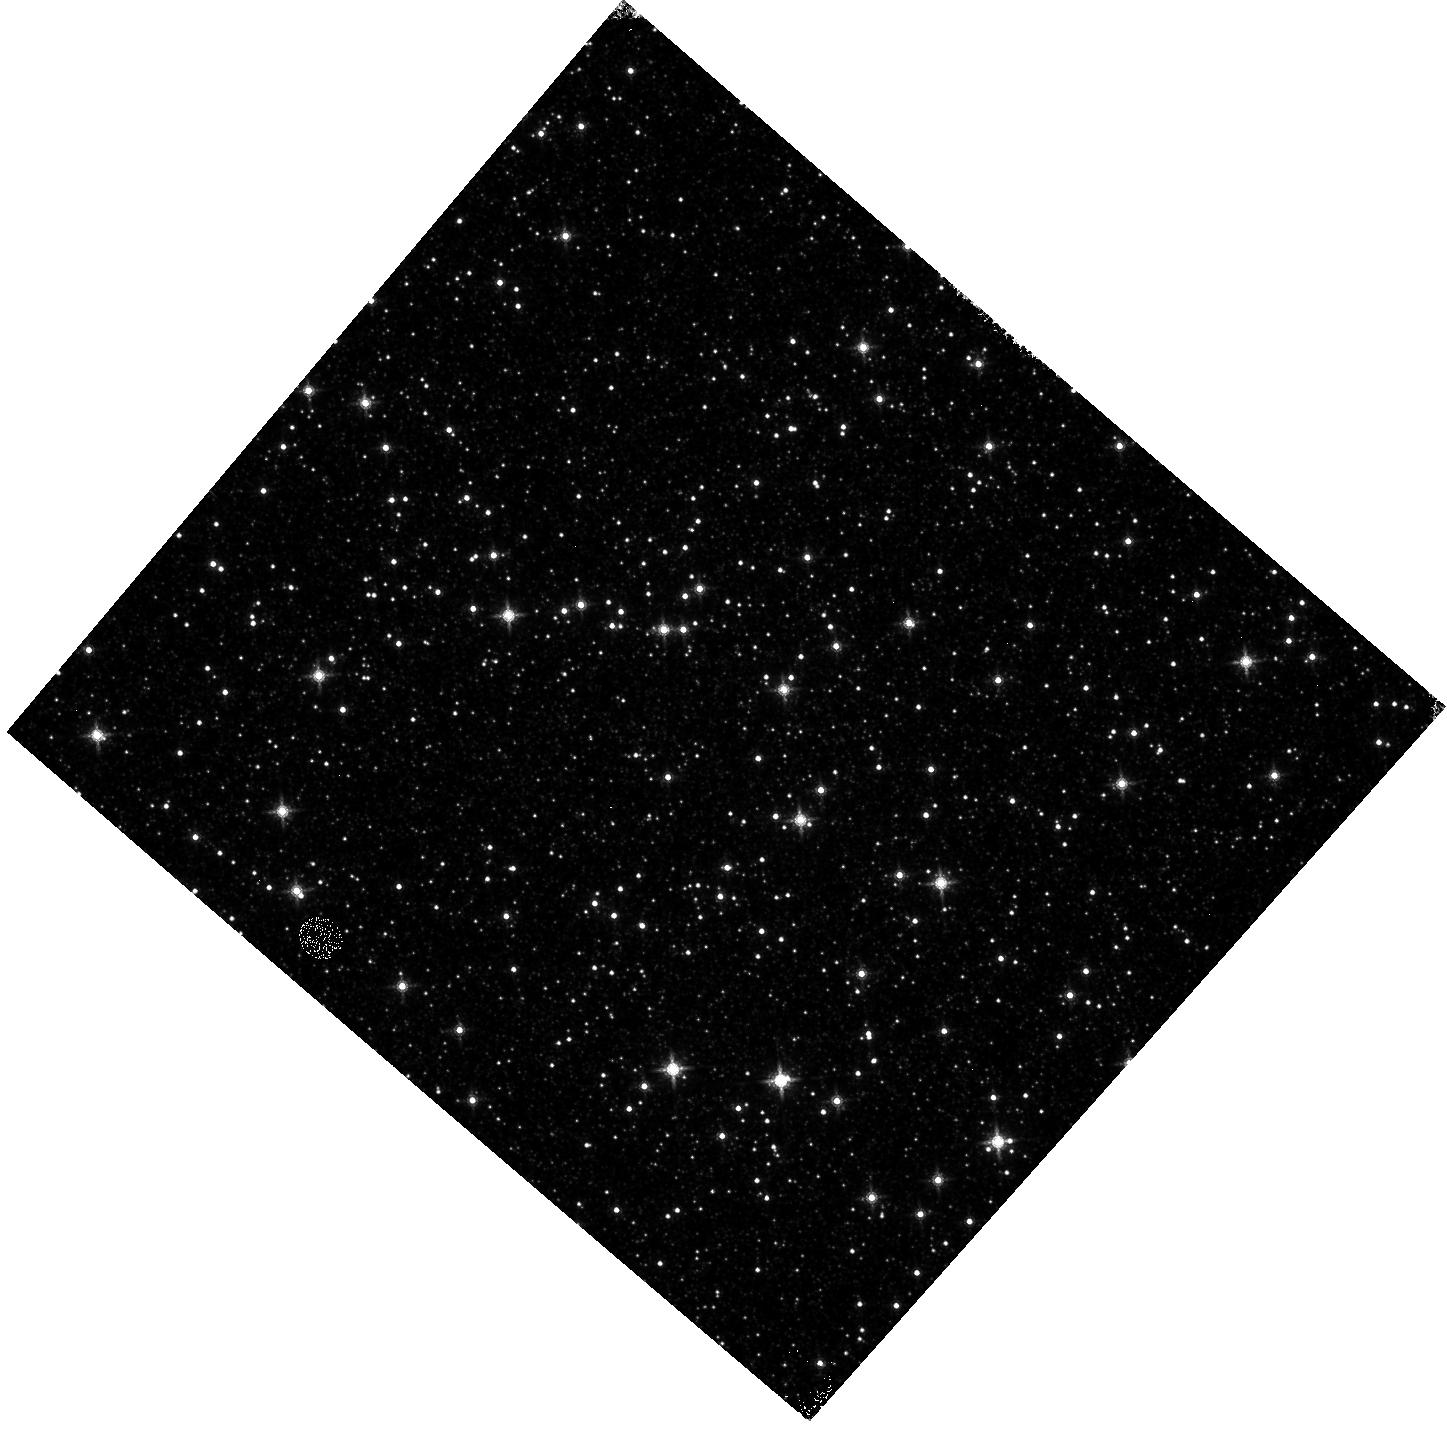
Target: OMEGACEN. Instrument: WFC3/IR. Filter: F160W. Exposure: 4 min. Observation ID: hst_17023_16_wfc3_ir_f160w_if0116

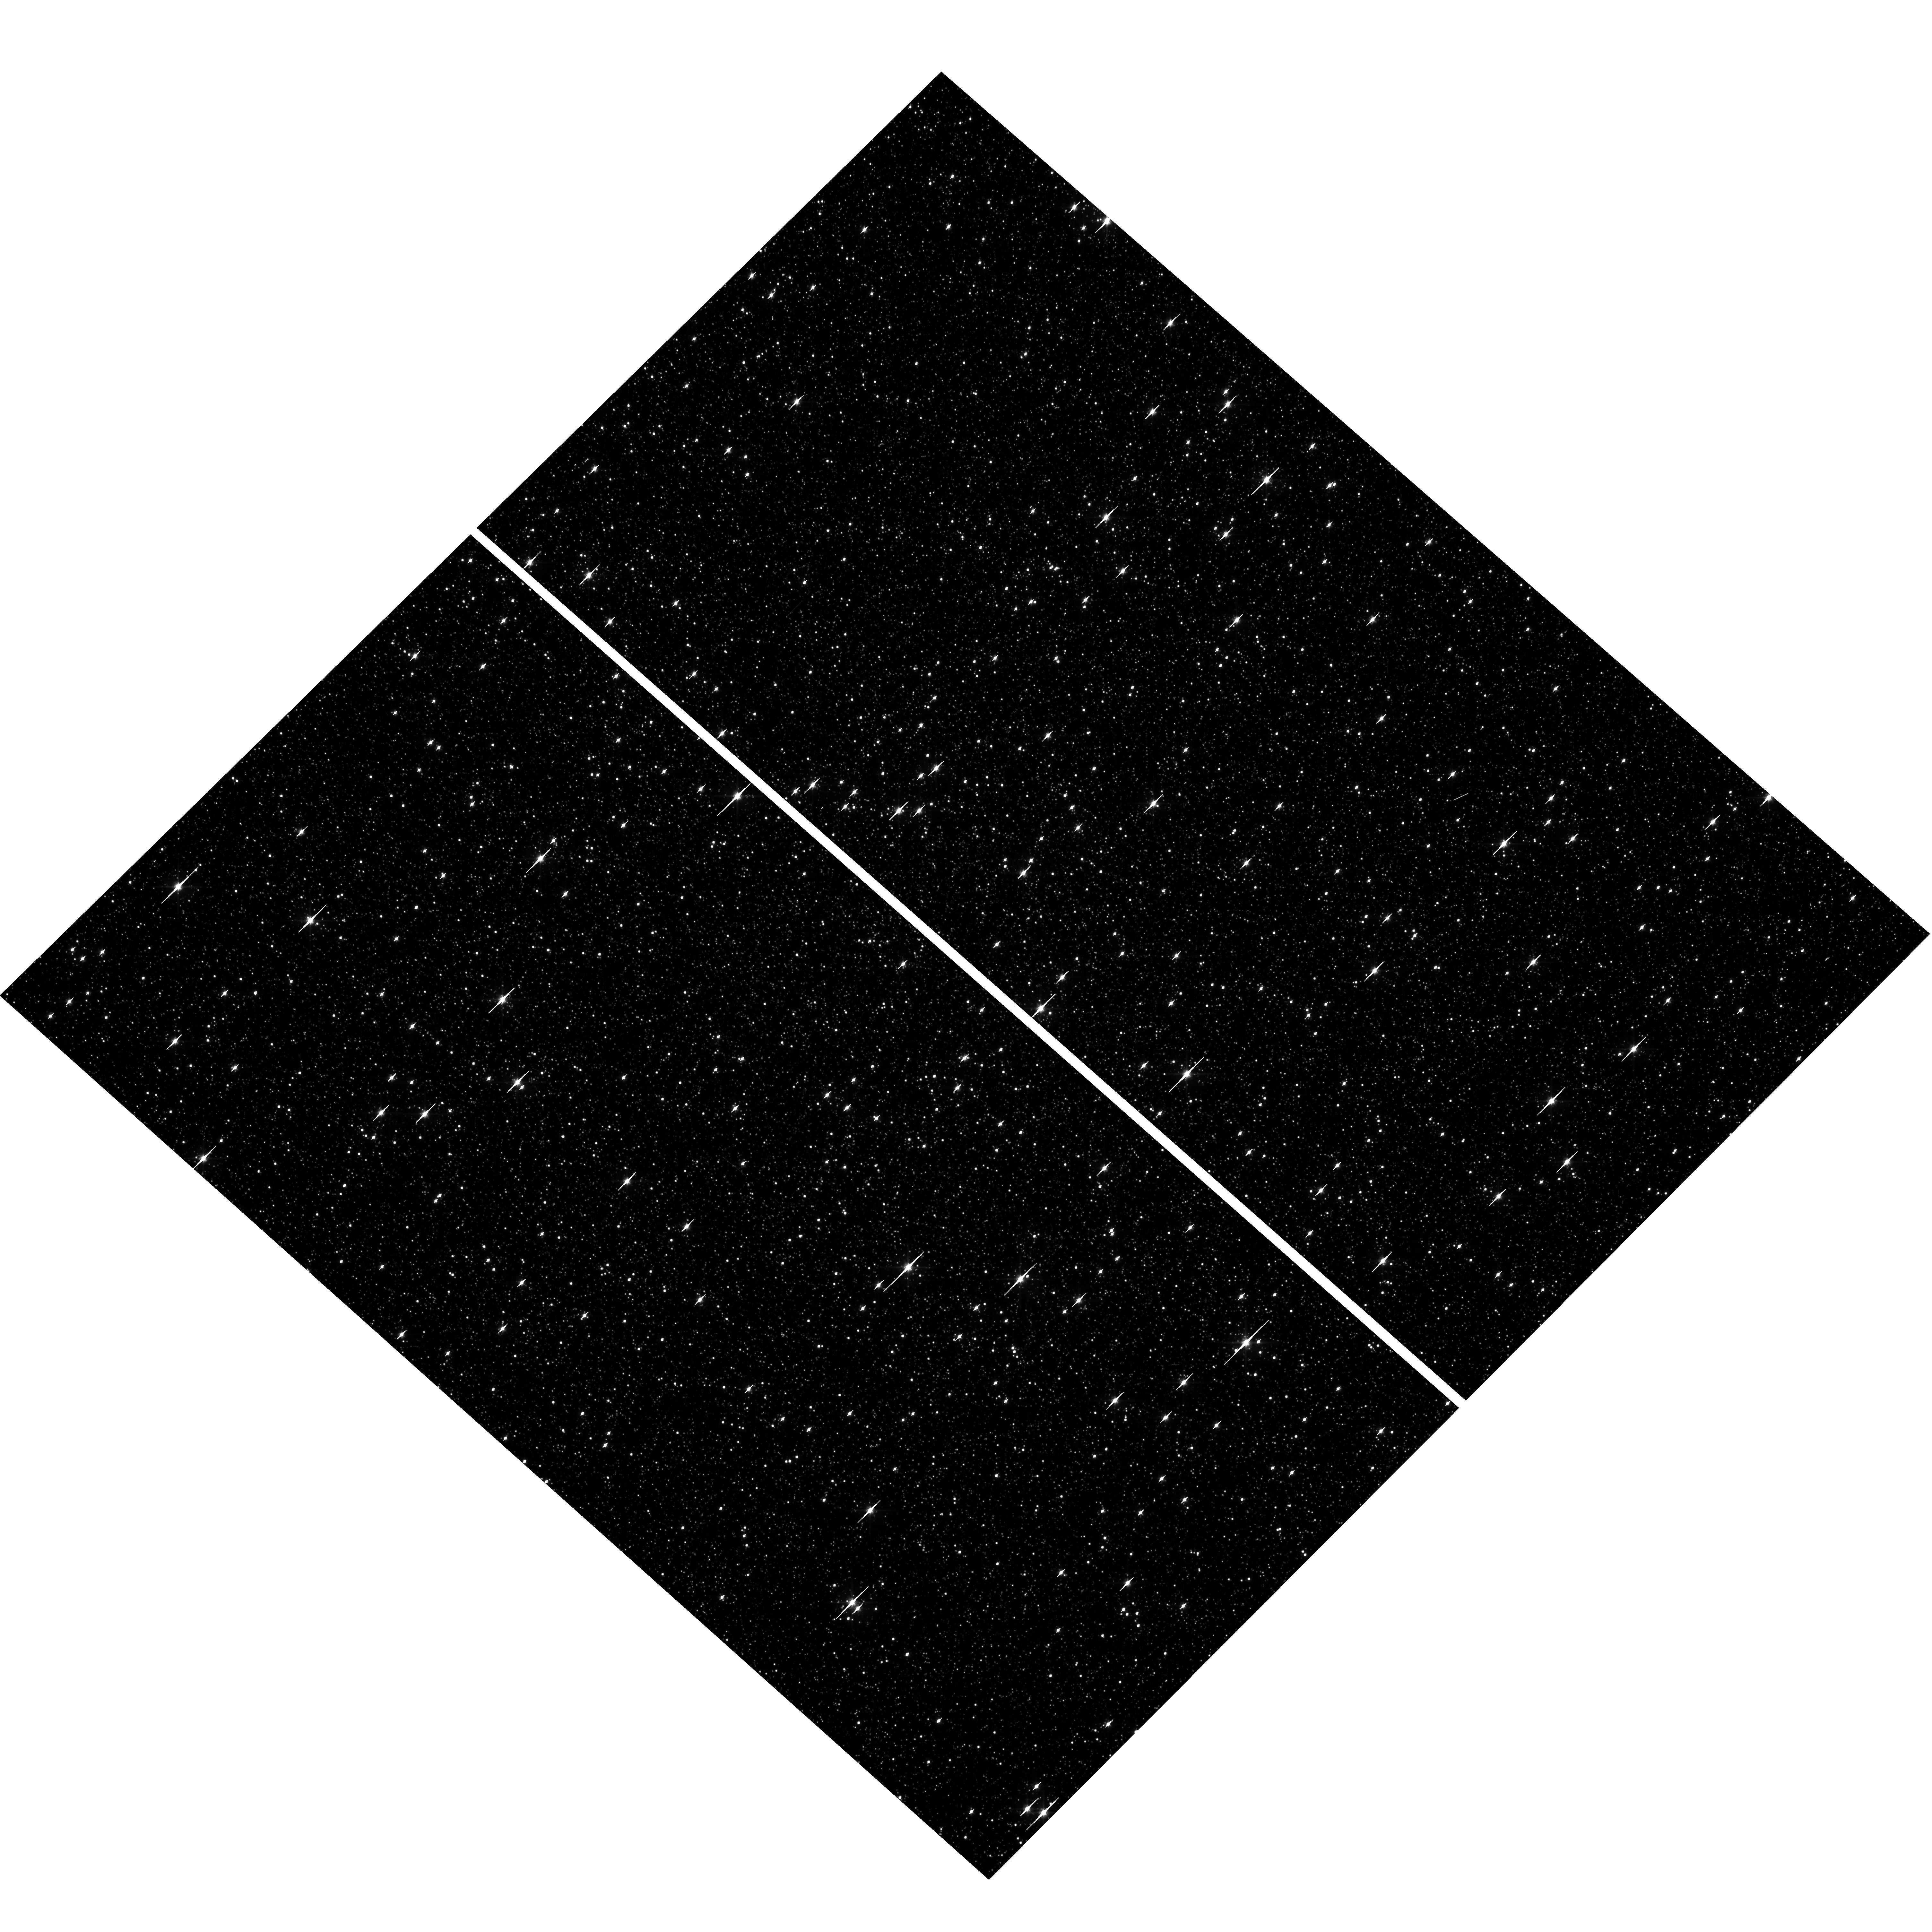
Target: OMEGACEN. Instrument: WFC3/UVIS. Filter: F606W. Exposure: 1 min. Observation ID: hst_17023_13_wfc3_uvis_f606w_if0113

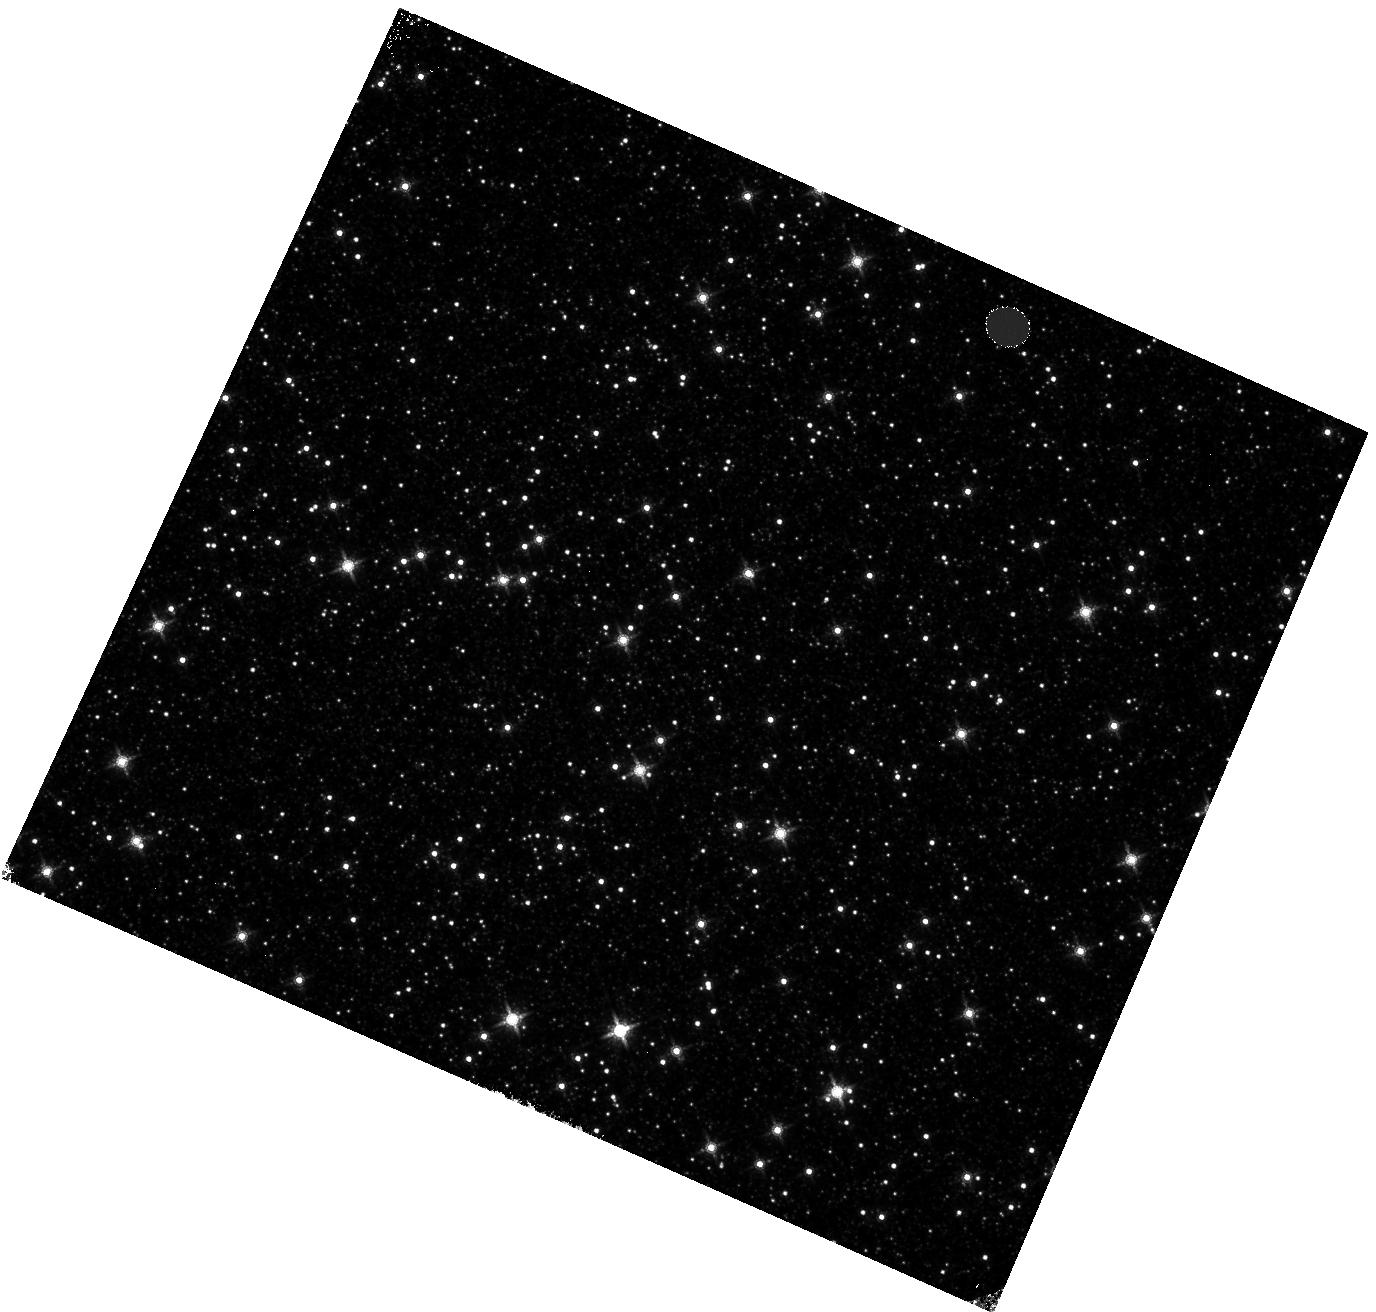
Target: OMEGACEN. Instrument: WFC3/IR. Filter: F160W. Exposure: 4 min. Observation ID: hst_17023_04_wfc3_ir_f160w_if0104

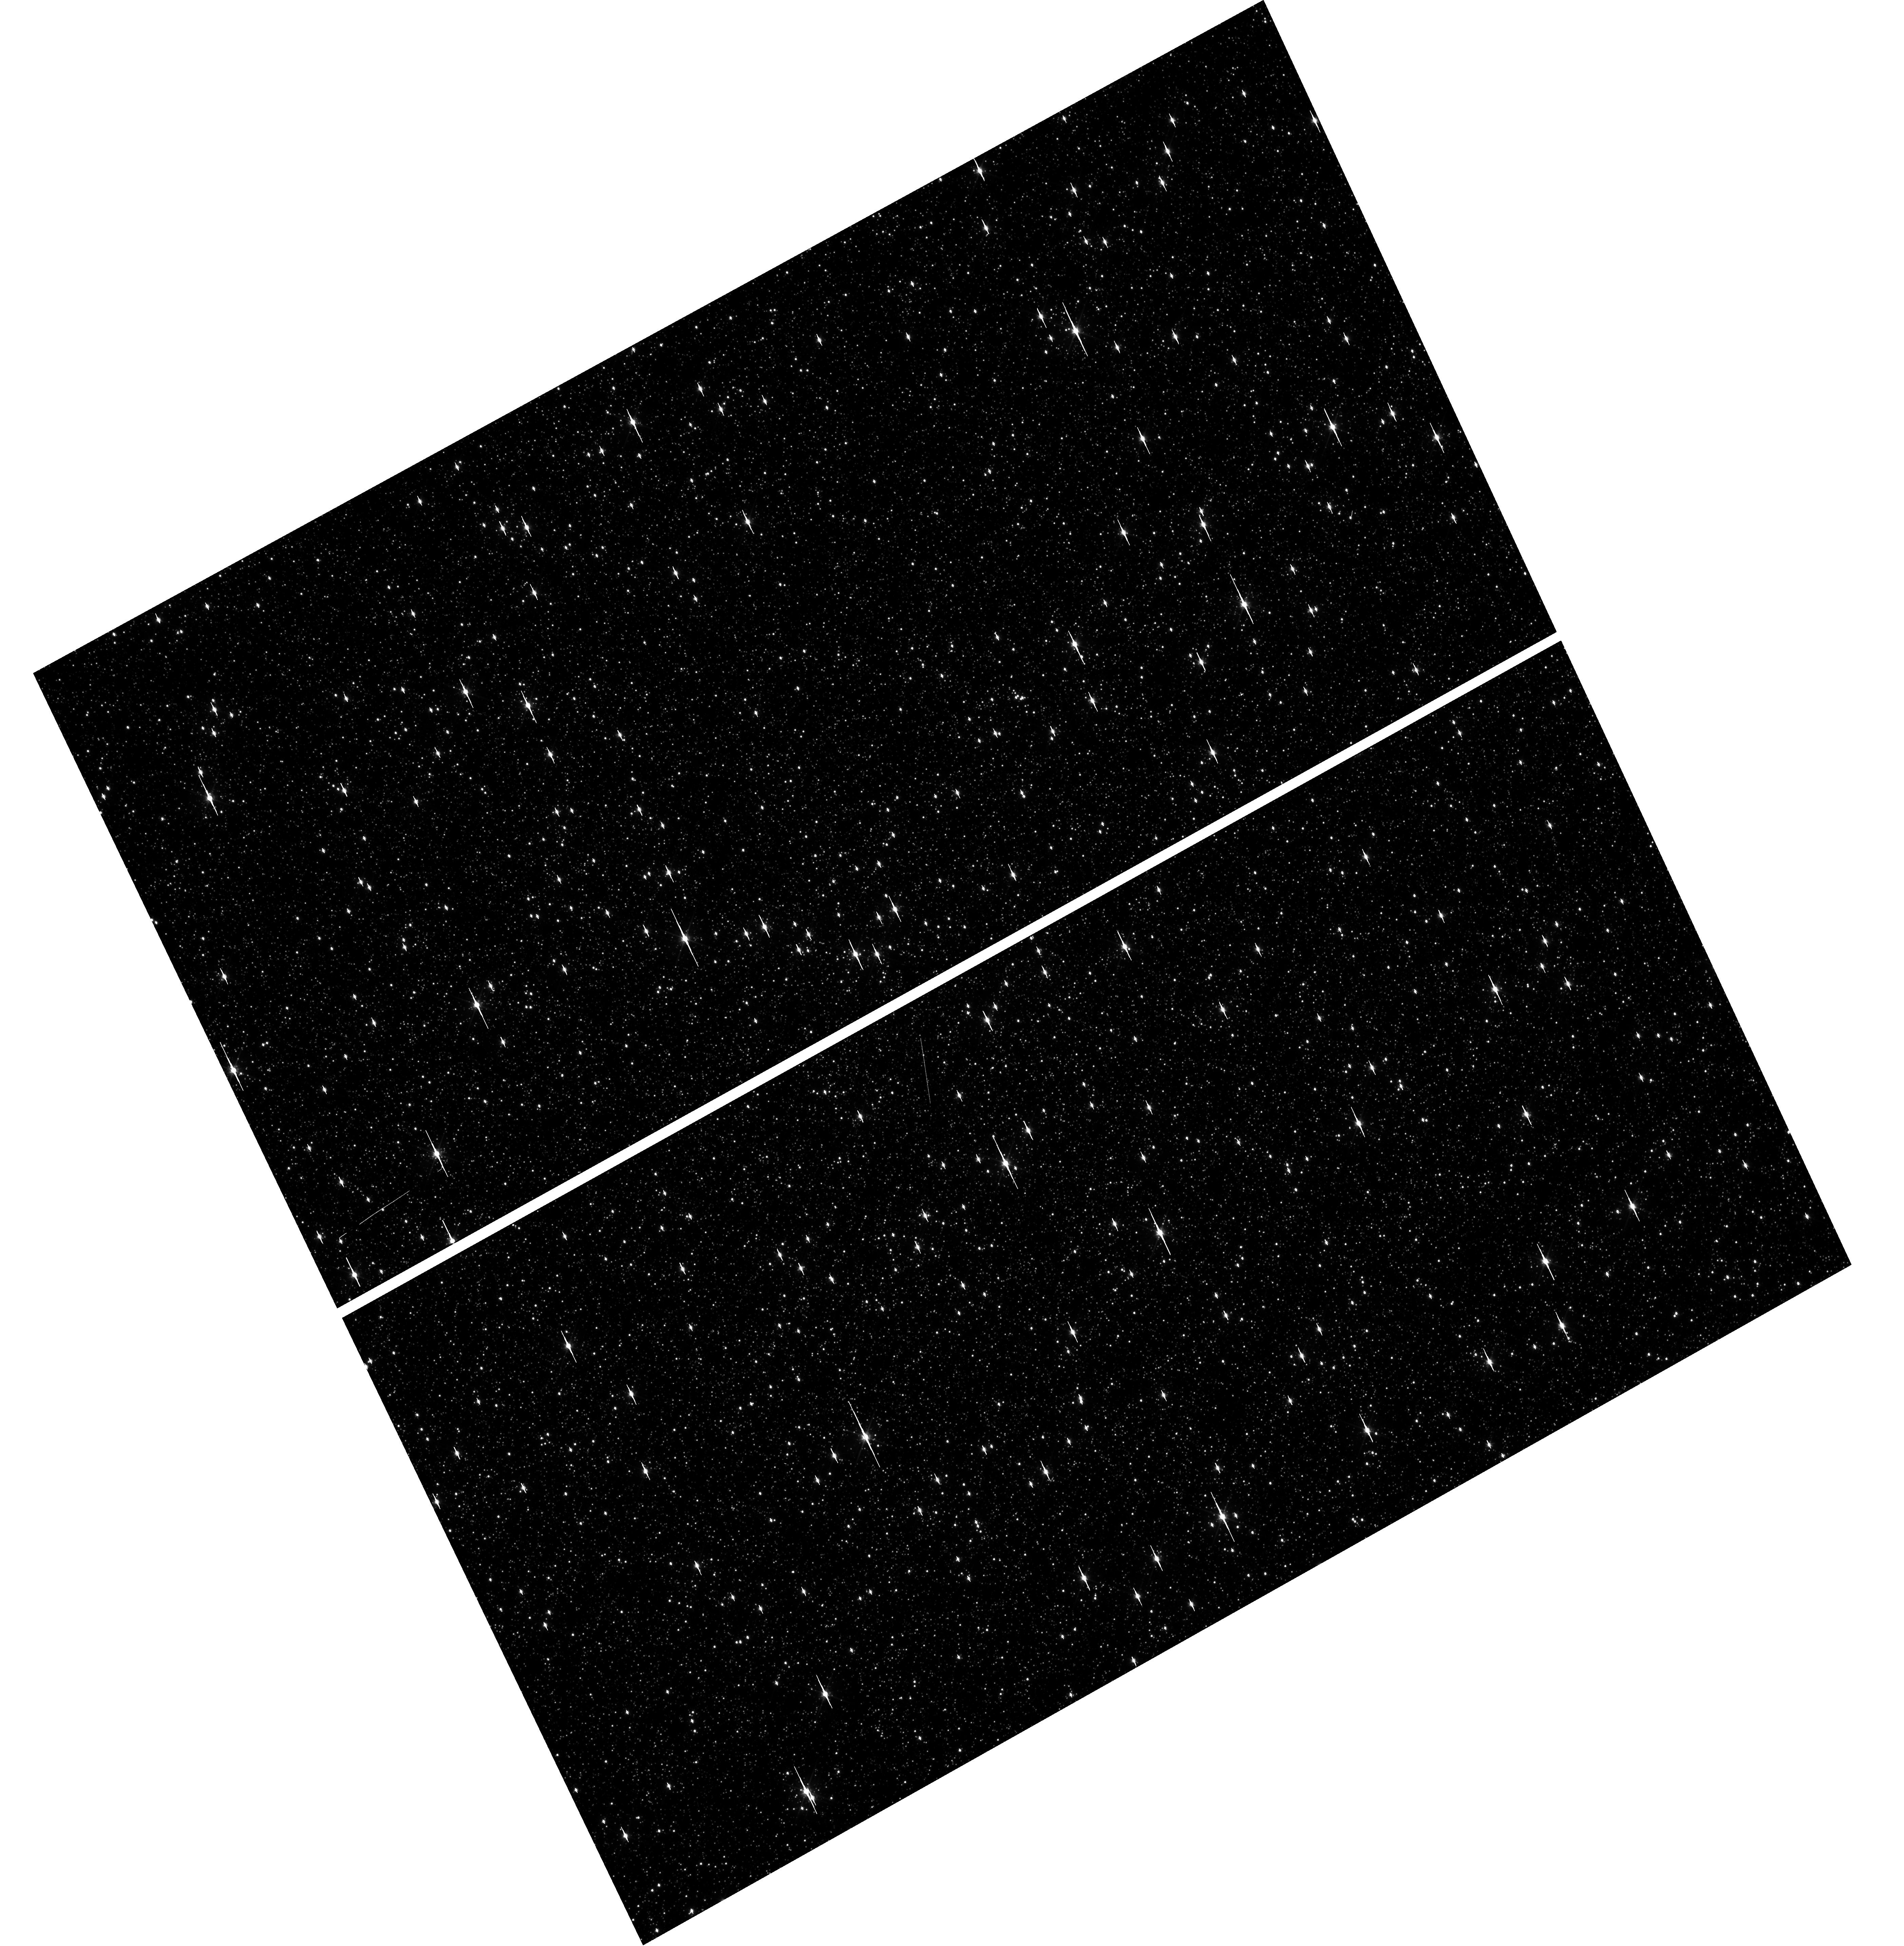
Target: OMEGACEN. Instrument: WFC3/UVIS. Filter: F606W. Exposure: 1 min. Observation ID: hst_17023_08_wfc3_uvis_f606w_if0108

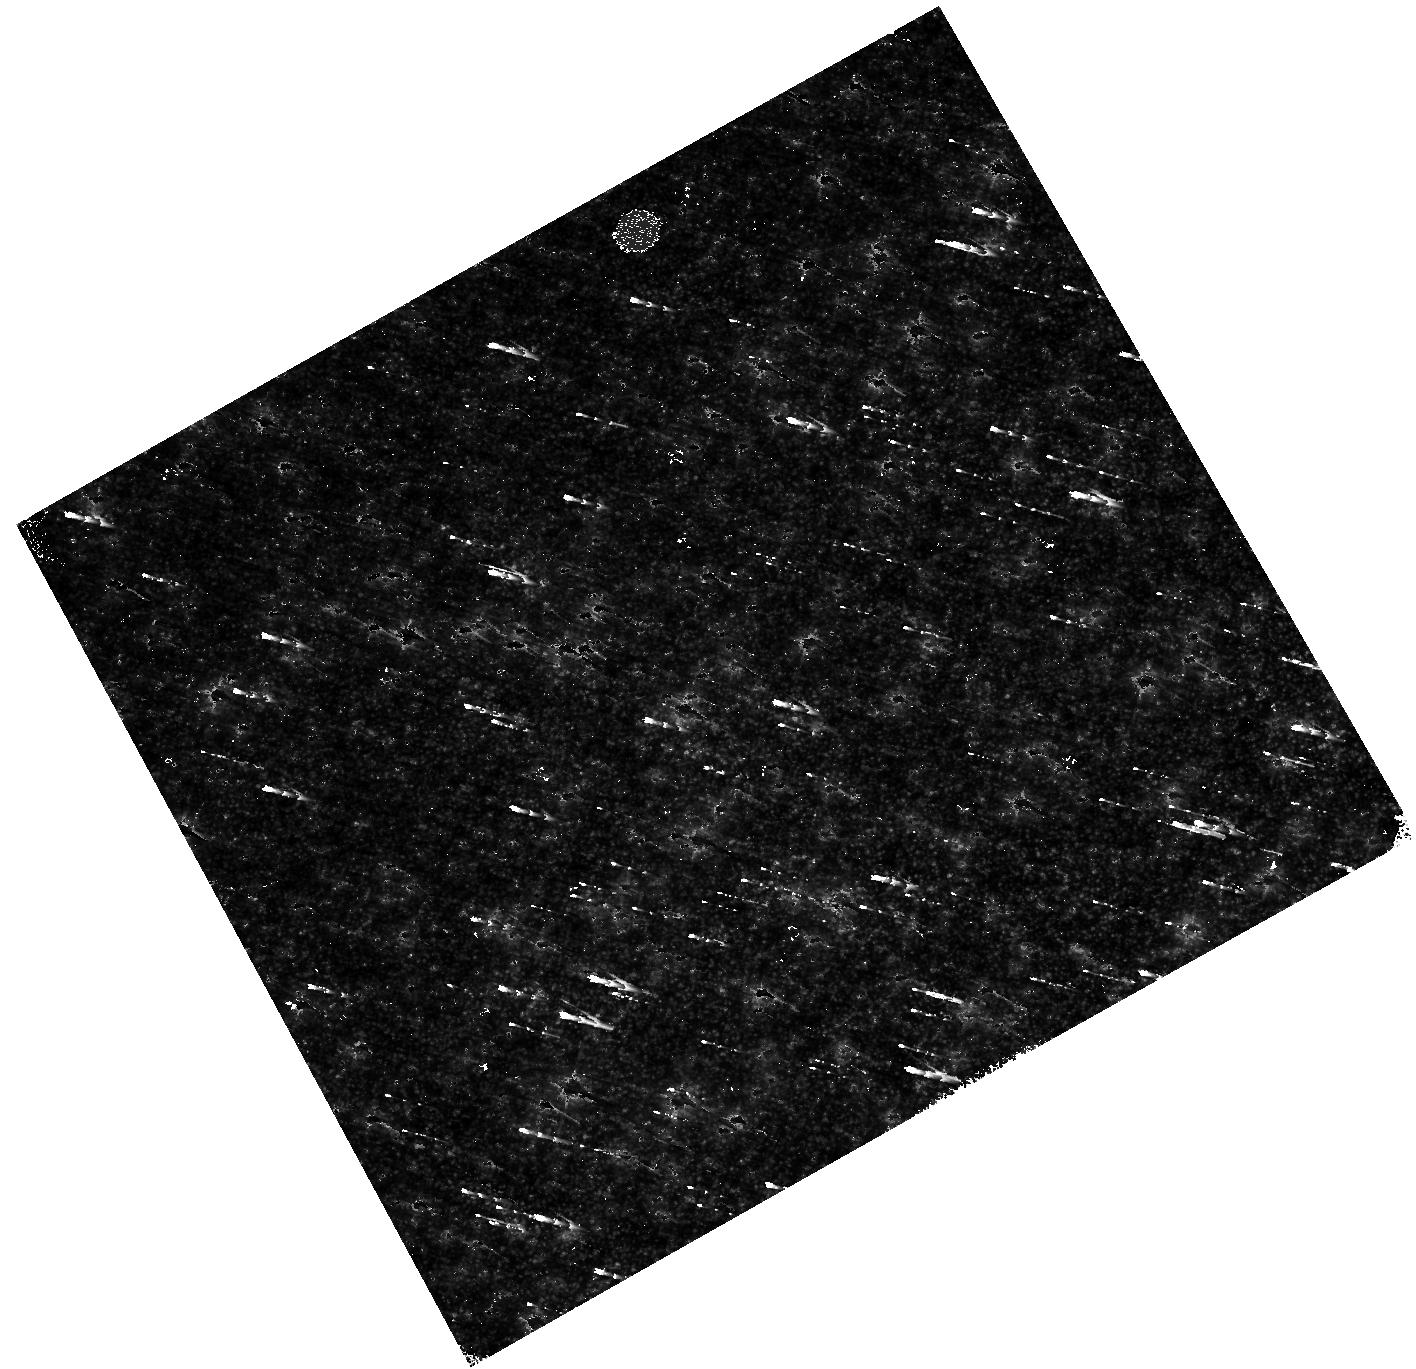
Target: OMEGACEN. Instrument: WFC3/IR. Filter: F160W. Exposure: 4 min. Observation ID: hst_17023_10_wfc3_ir_f160w_if0110

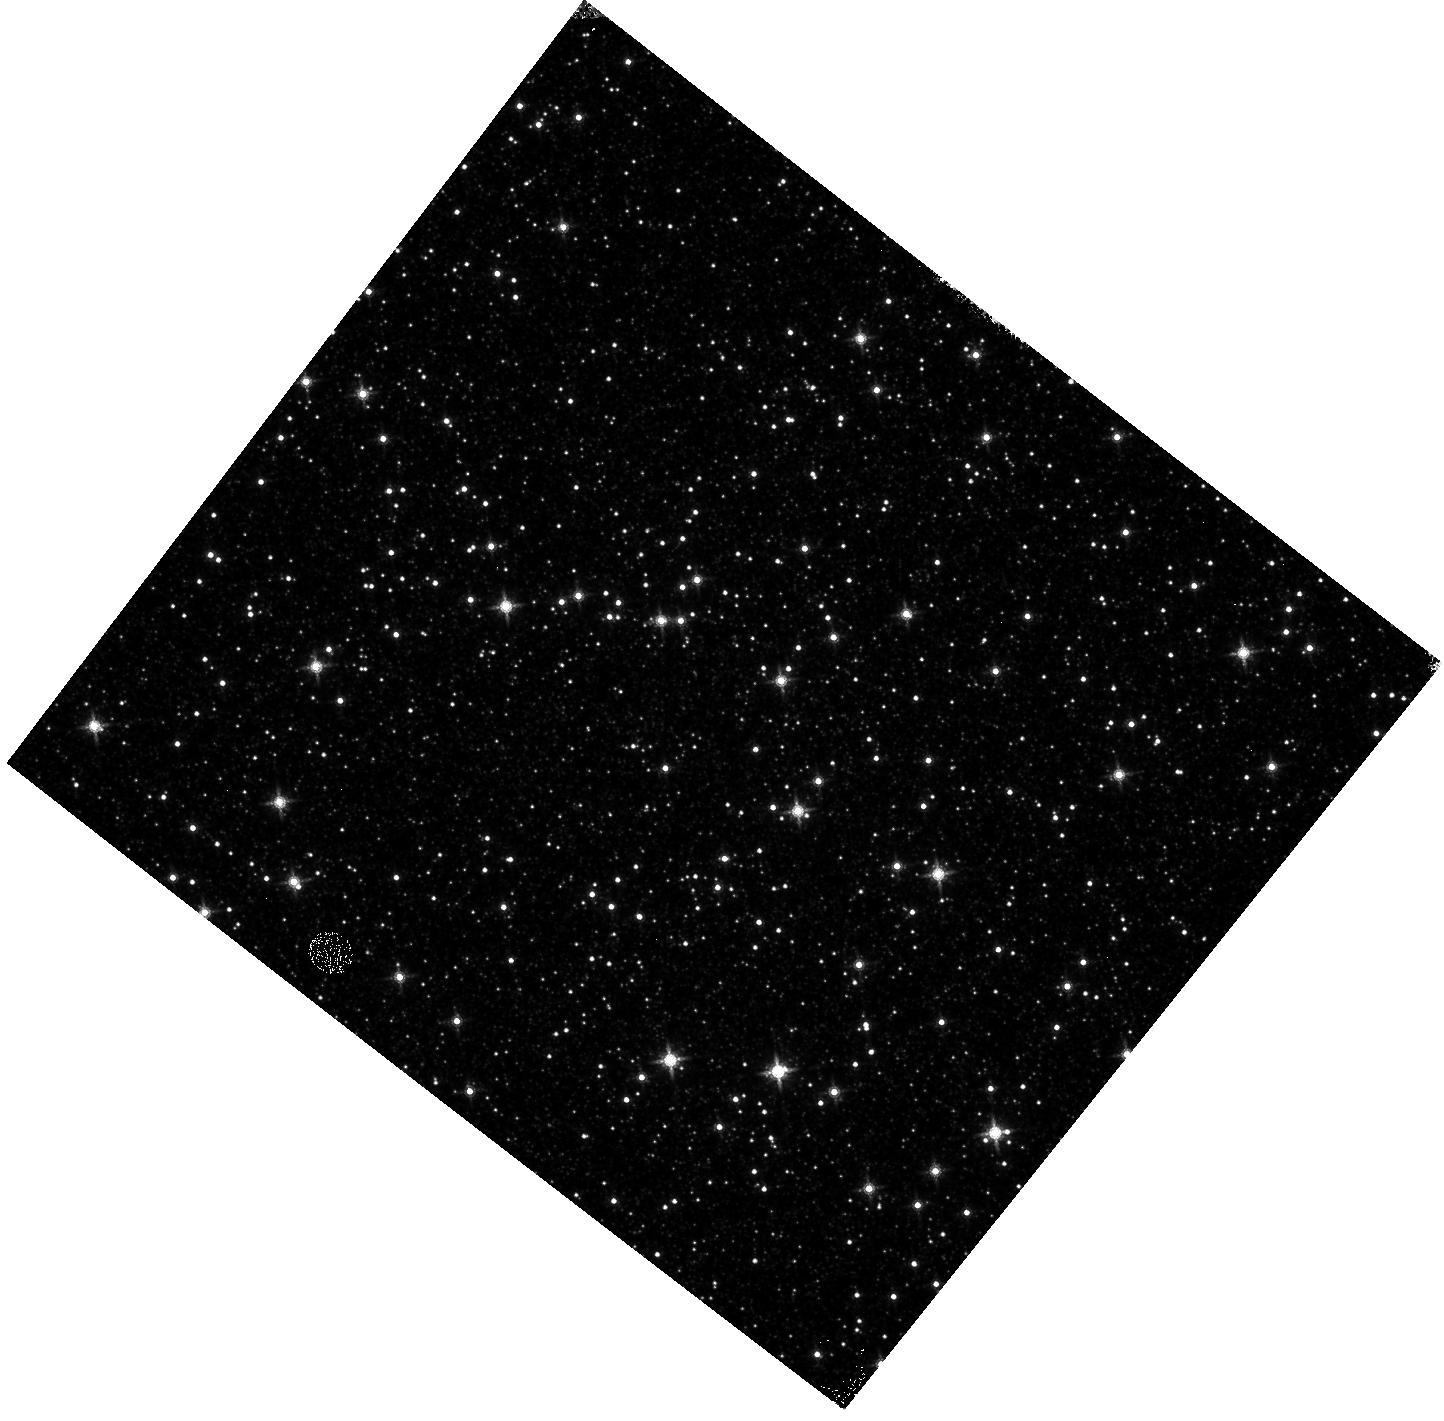
Target: OMEGACEN. Instrument: WFC3/IR. Filter: F160W. Exposure: 4 min. Observation ID: hst_17023_18_wfc3_ir_f160w_if0118

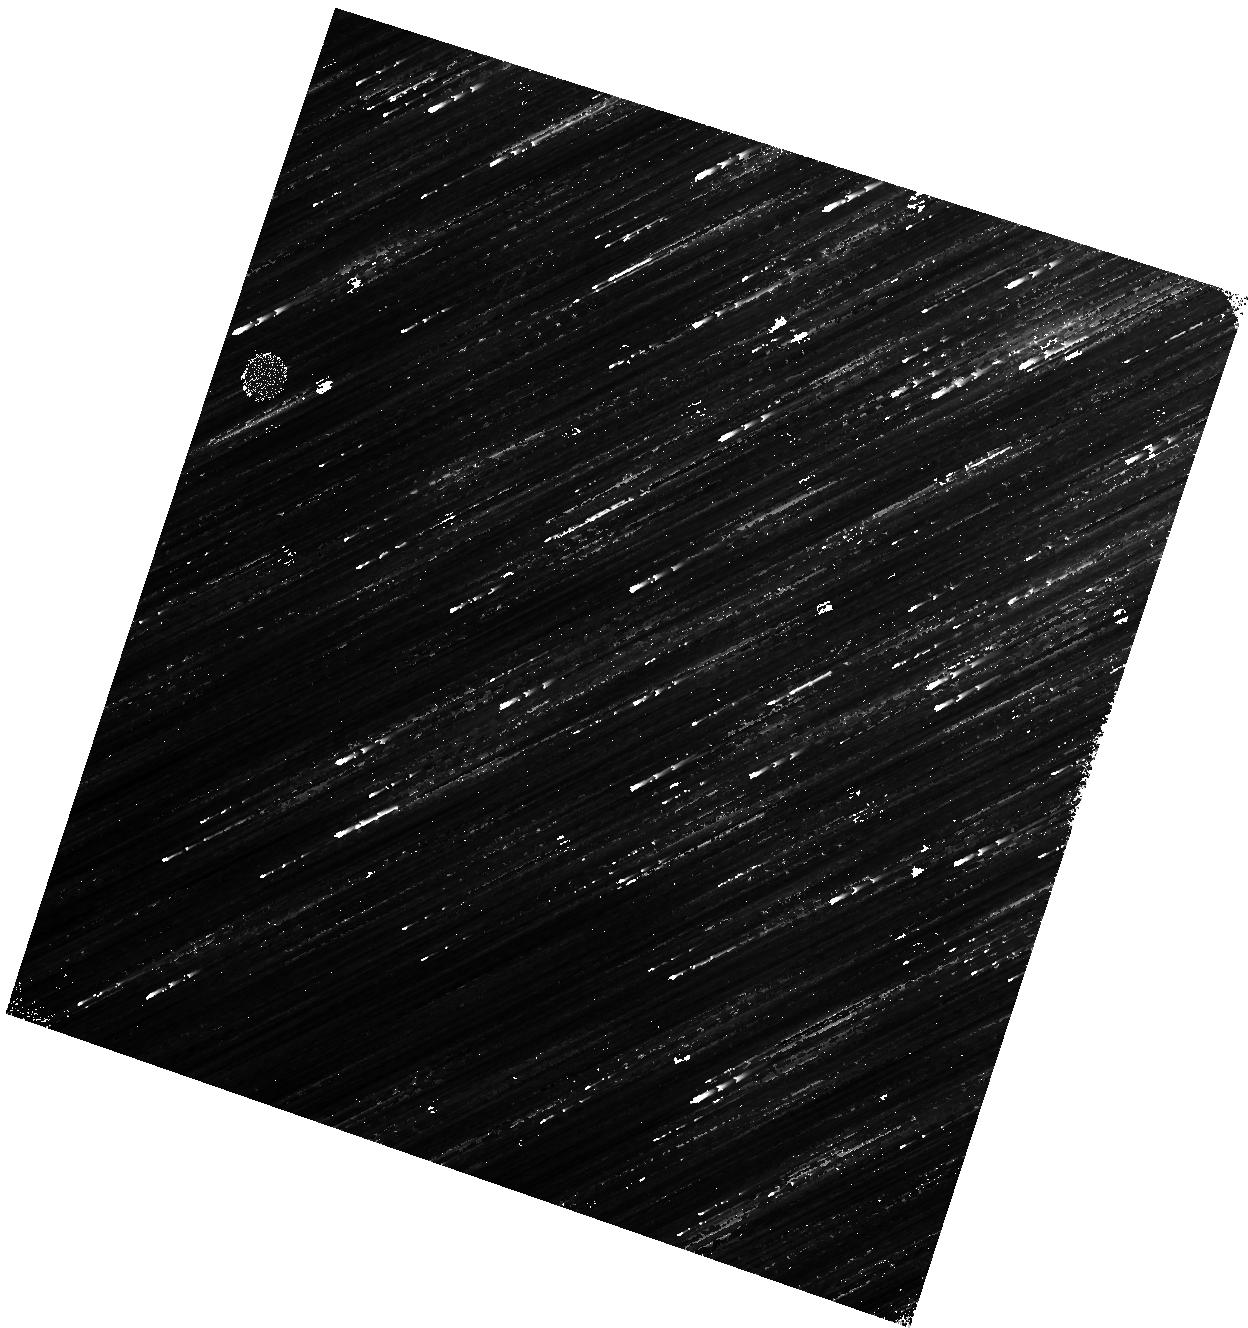
Target: OMEGACEN. Instrument: WFC3/IR. Filter: F160W. Exposure: 4 min. Observation ID: hst_17023_69_wfc3_ir_f160w_if0169

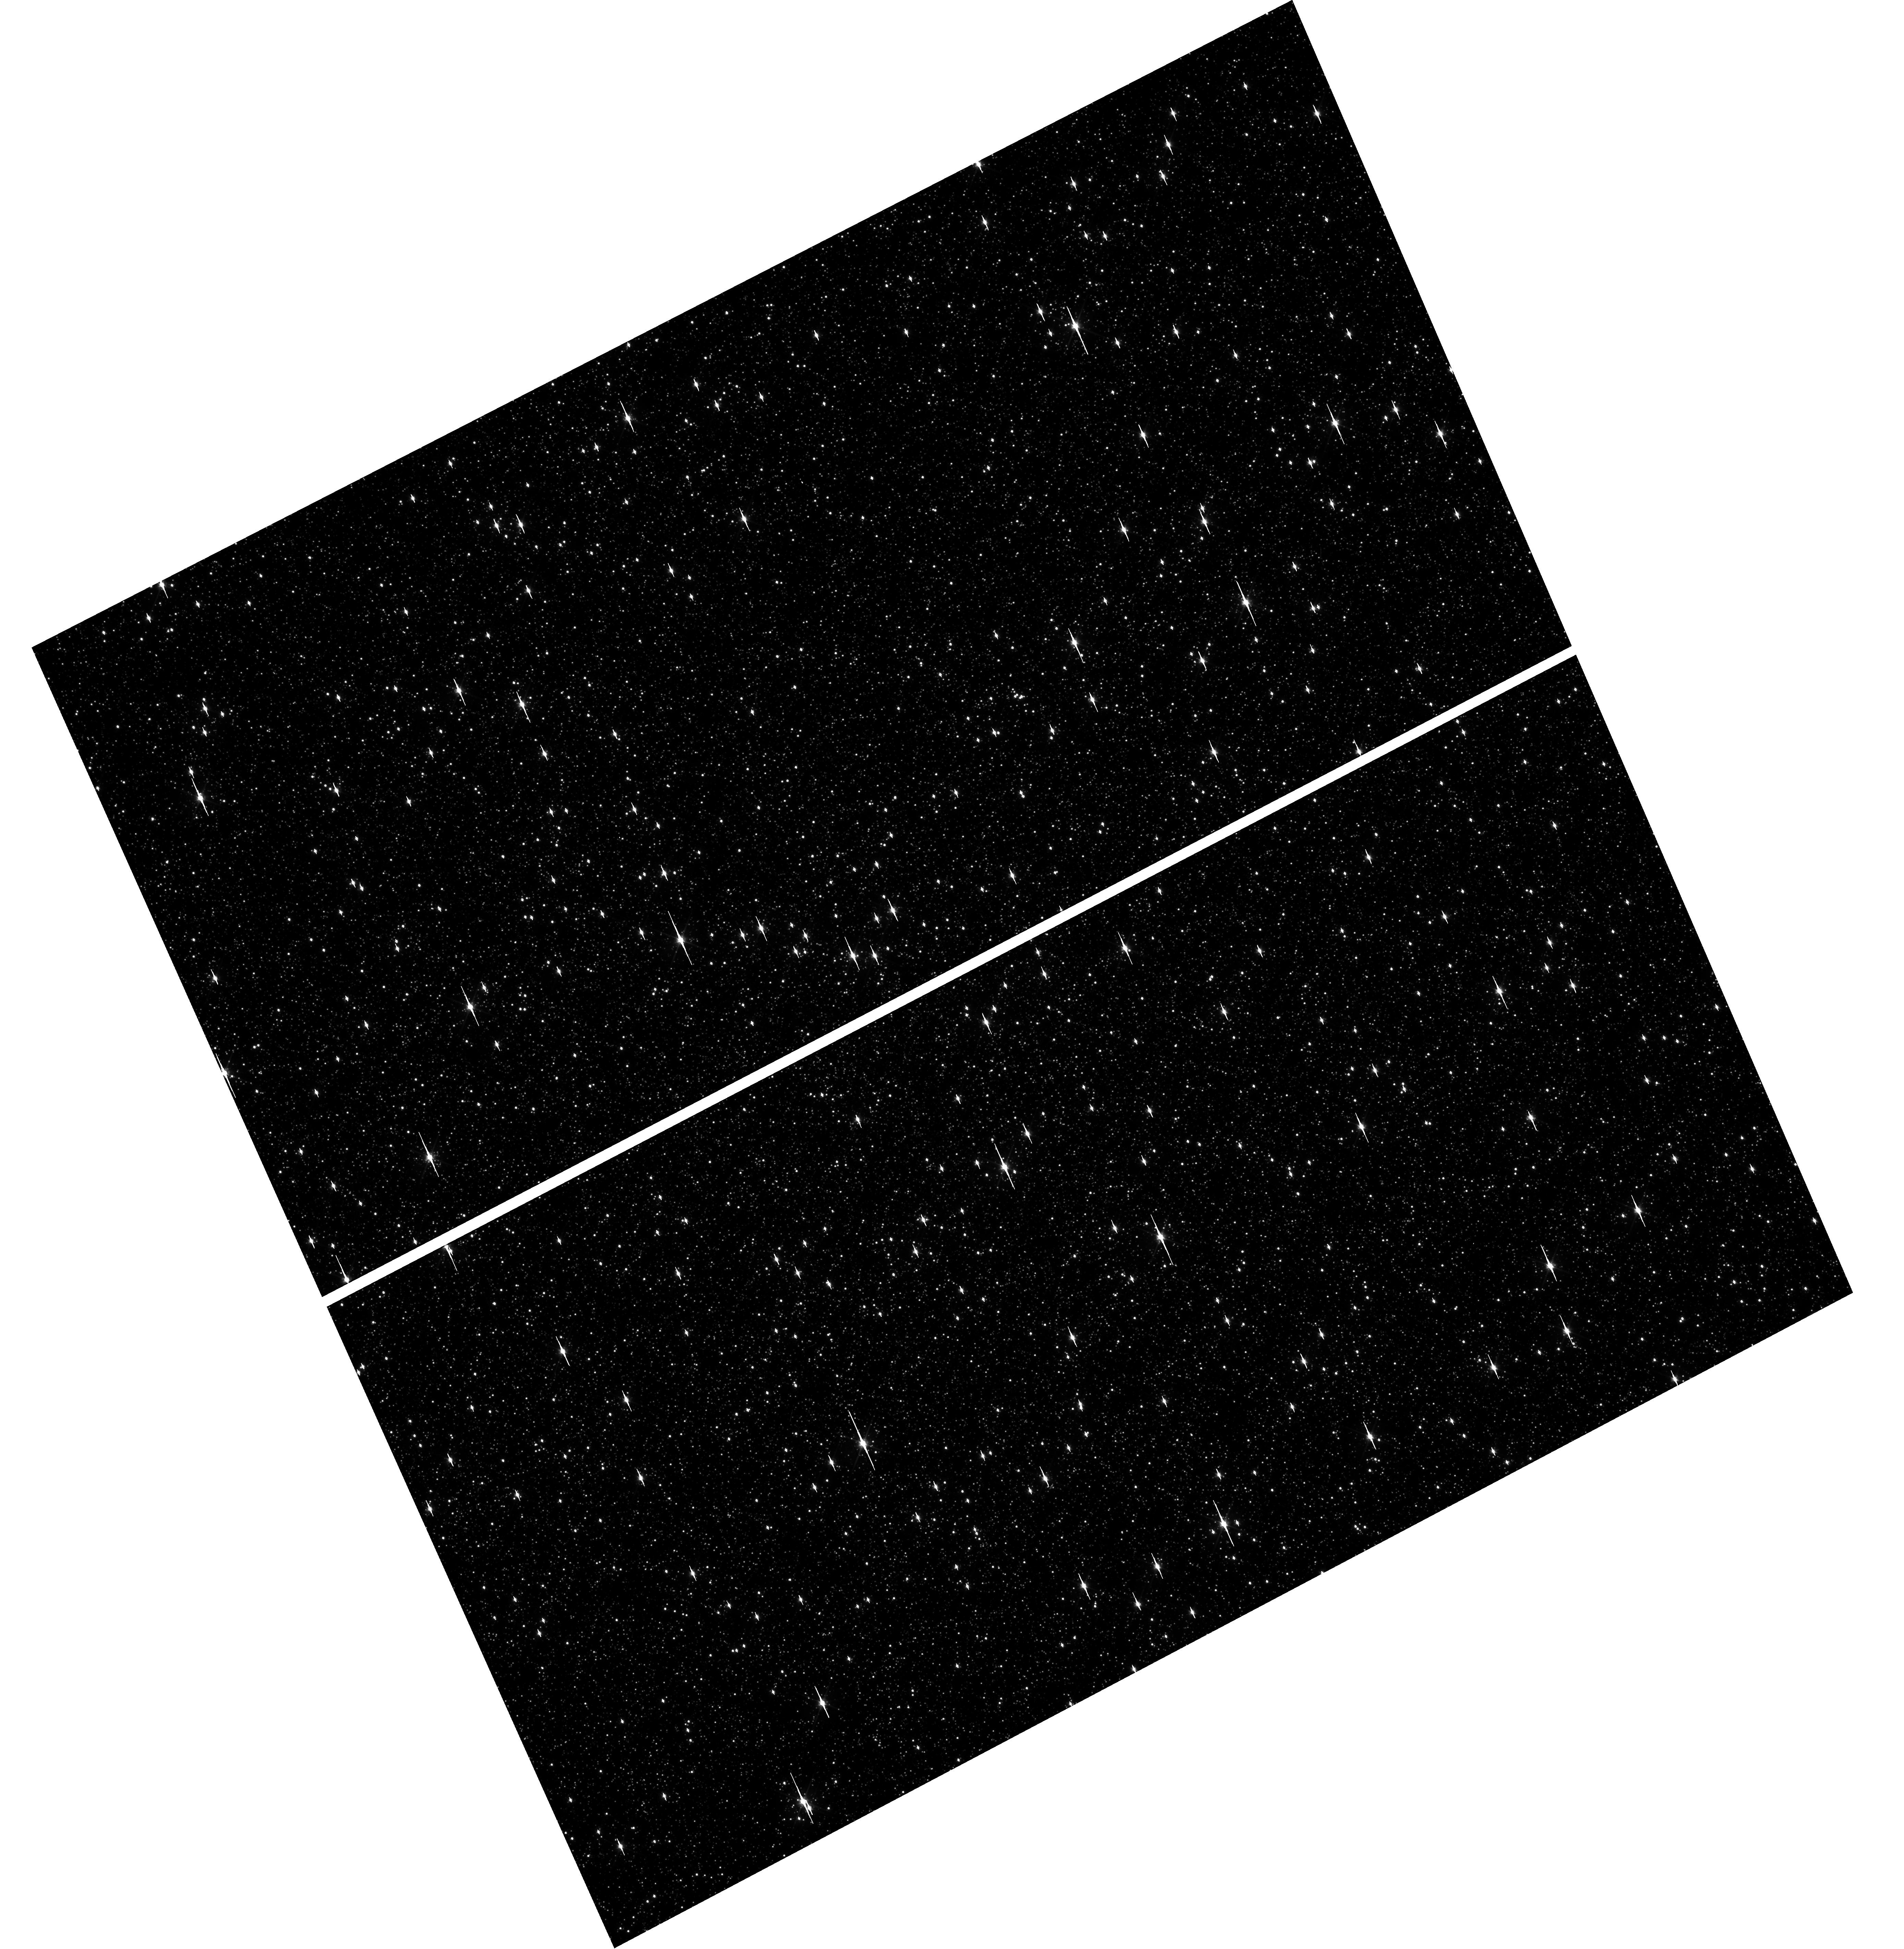
Target: OMEGACEN. Instrument: WFC3/UVIS. Filter: F606W. Exposure: 1 min. Observation ID: hst_17023_07_wfc3_uvis_f606w_if0107

WFC3 Astrometric Scale Monitoring (PI: Martlin, Catherine A)

The standard astrometric catalog in the field of globular cluster Omega Cen has been used to examine the geometric distortion of WFC3 UVIS and IR as function of wavelength in multicycle calibration programs over last 11 years of WFC3 on HST board. All observations from these programs have been reduced and provided the multi-wavelength geometric distortion in UVIS and IR detector. The derived geometric distortion coefficients implemented in the IDCTAB format are used in the HST pipe-line to correct for a ~7% distortion in WFC3/UVIS and IR images down to <1%. Additional to multi-wavelength WFC3 geometric distortion, all observations of Omega Cen taken through F606W and F160W UVIS and IR filters respectively during the last 11 years (all together 12 epochs) were used to look for time dependency of UVIS and IR geometric distortion and the effect of the scale change due to the thermal breathing. The results of the stability WFC3 geometric distortion published in WFC3-ISR-2015-02 (Kozhurina-Platais & Anderson, 2015), WFC3-ISR-2019-09 (Martlin, Kozhurina-Platais), have show that the UVIS geometric distortion is stable over 10 years on-orbit within 0.05 pixels or 2 mas in UVIS. The results of WFC3/IR published in WFC3-ISR-09-19 (M. McKay, Kozhurina-Platais, et al) have show that the IR geometric distorion is stable over 10 years on orbits within 0.1 pixel or 2 mas. The same observations were used to examinate the WFC3/UVIS and IR photometric changes with time ( WFC3-ISR-2020-05, Kozhurina-Platais, Bagget). The purpose of this calibration proposal is to continue the monitor of the WFC3 geometric distortion stability of over time. The observations of Omega Cen through the UVIS F606W filter and the F160W IR filter will be used to derive the skew and scale terms of the geometric distortion and look for any secular changes over time.